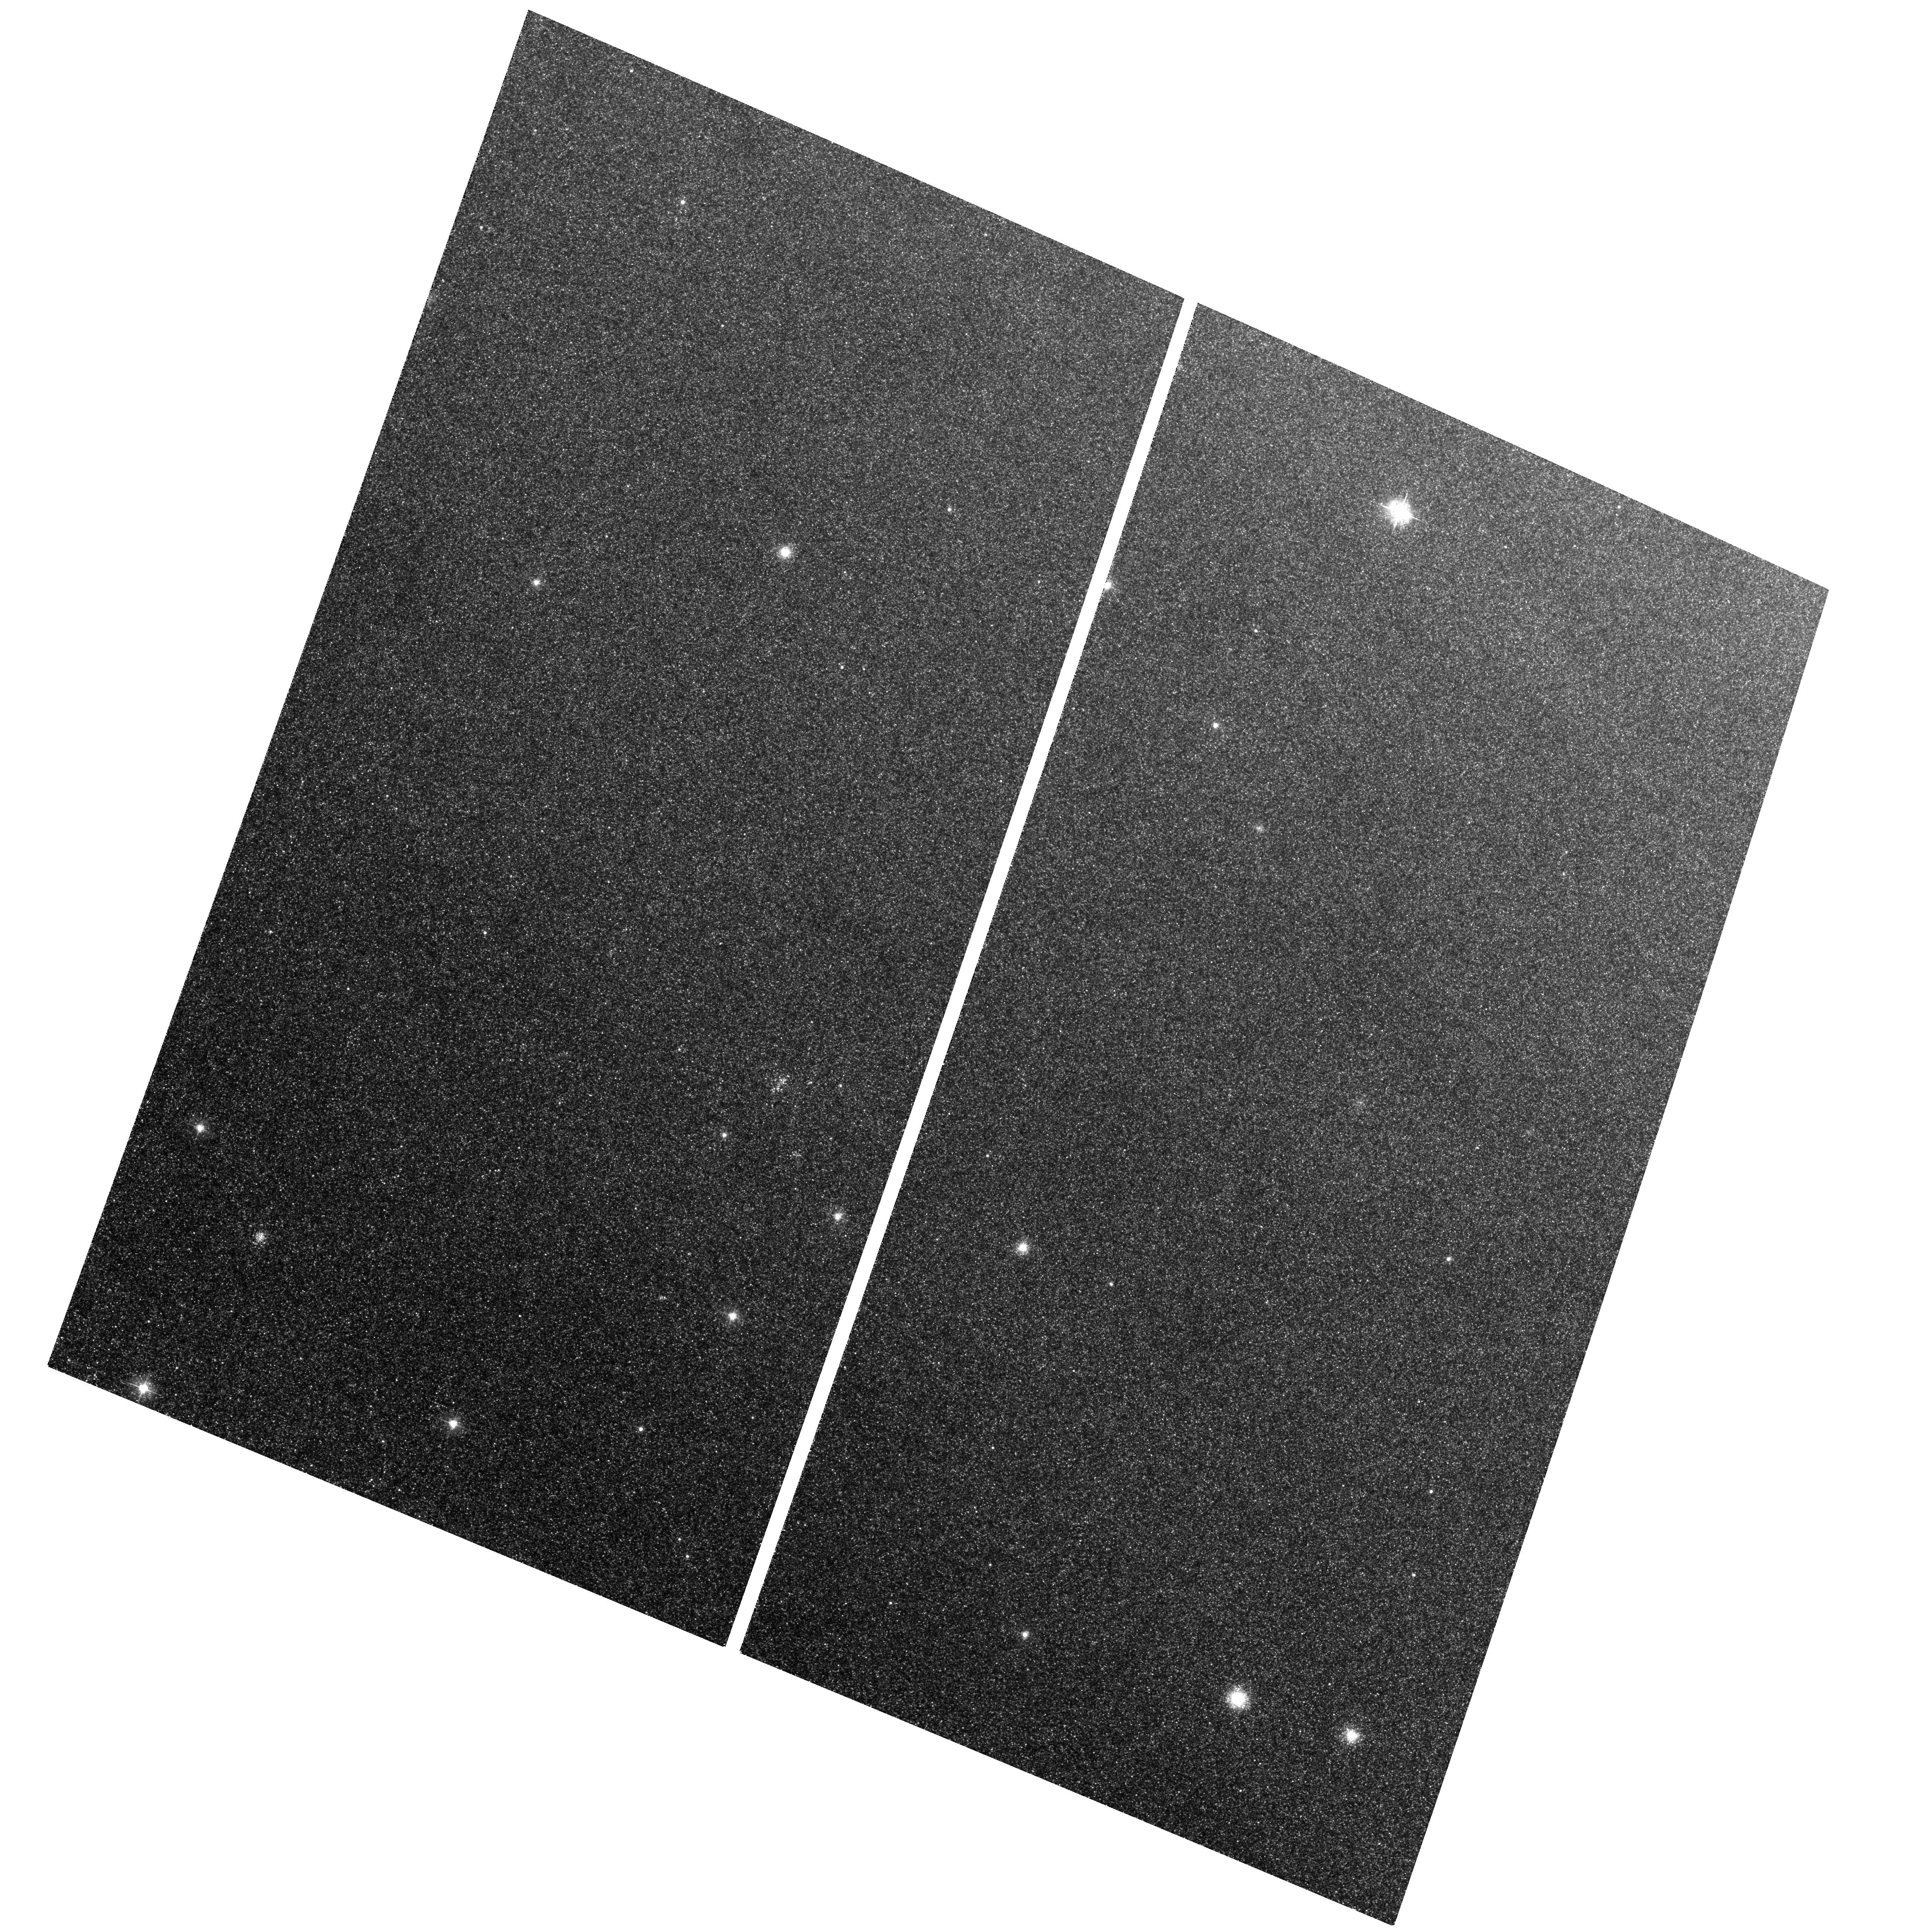
Target: M31-B01-F07-WFC
Instrument: ACS/WFC
Filter: F475W
Exposure: 29 min
Observation ID: hst_12058_10_acs_wfc_f475w_jbf310

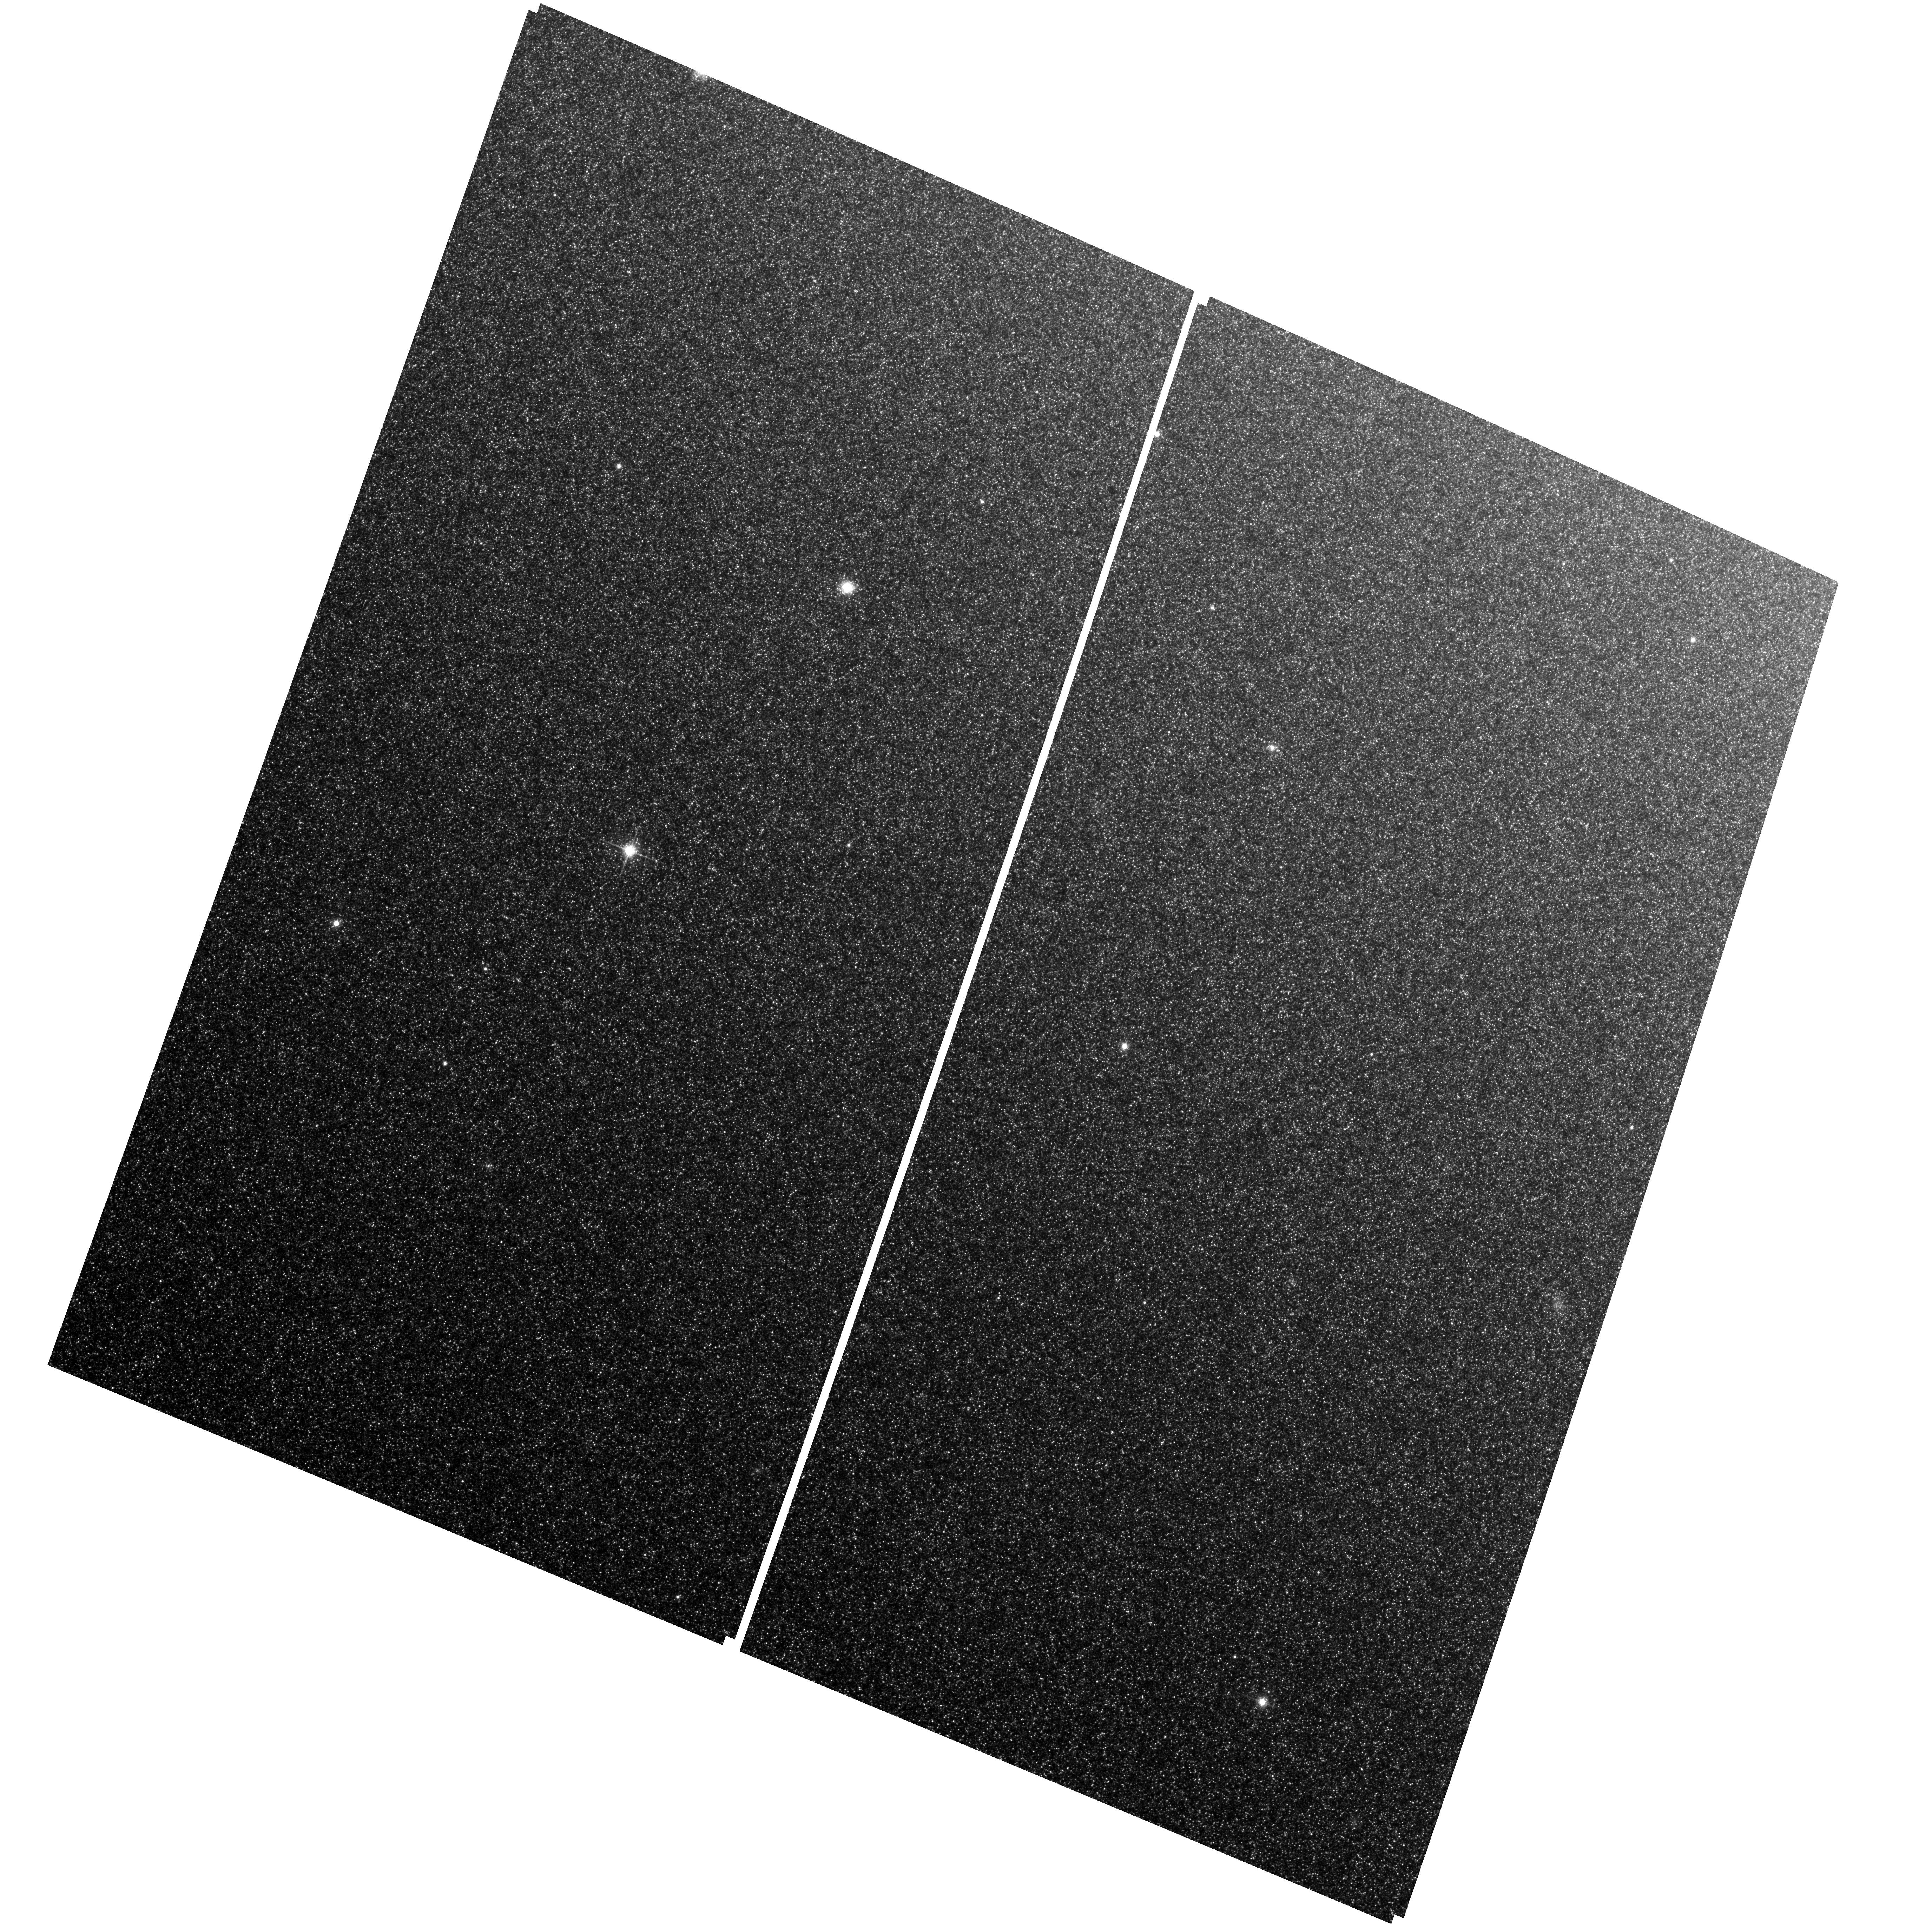
Target: M31-B01-F08-WFC
Instrument: ACS/WFC
Filter: F814W
Exposure: 25 min
Observation ID: hst_12058_11_acs_wfc_f814w_jbf311

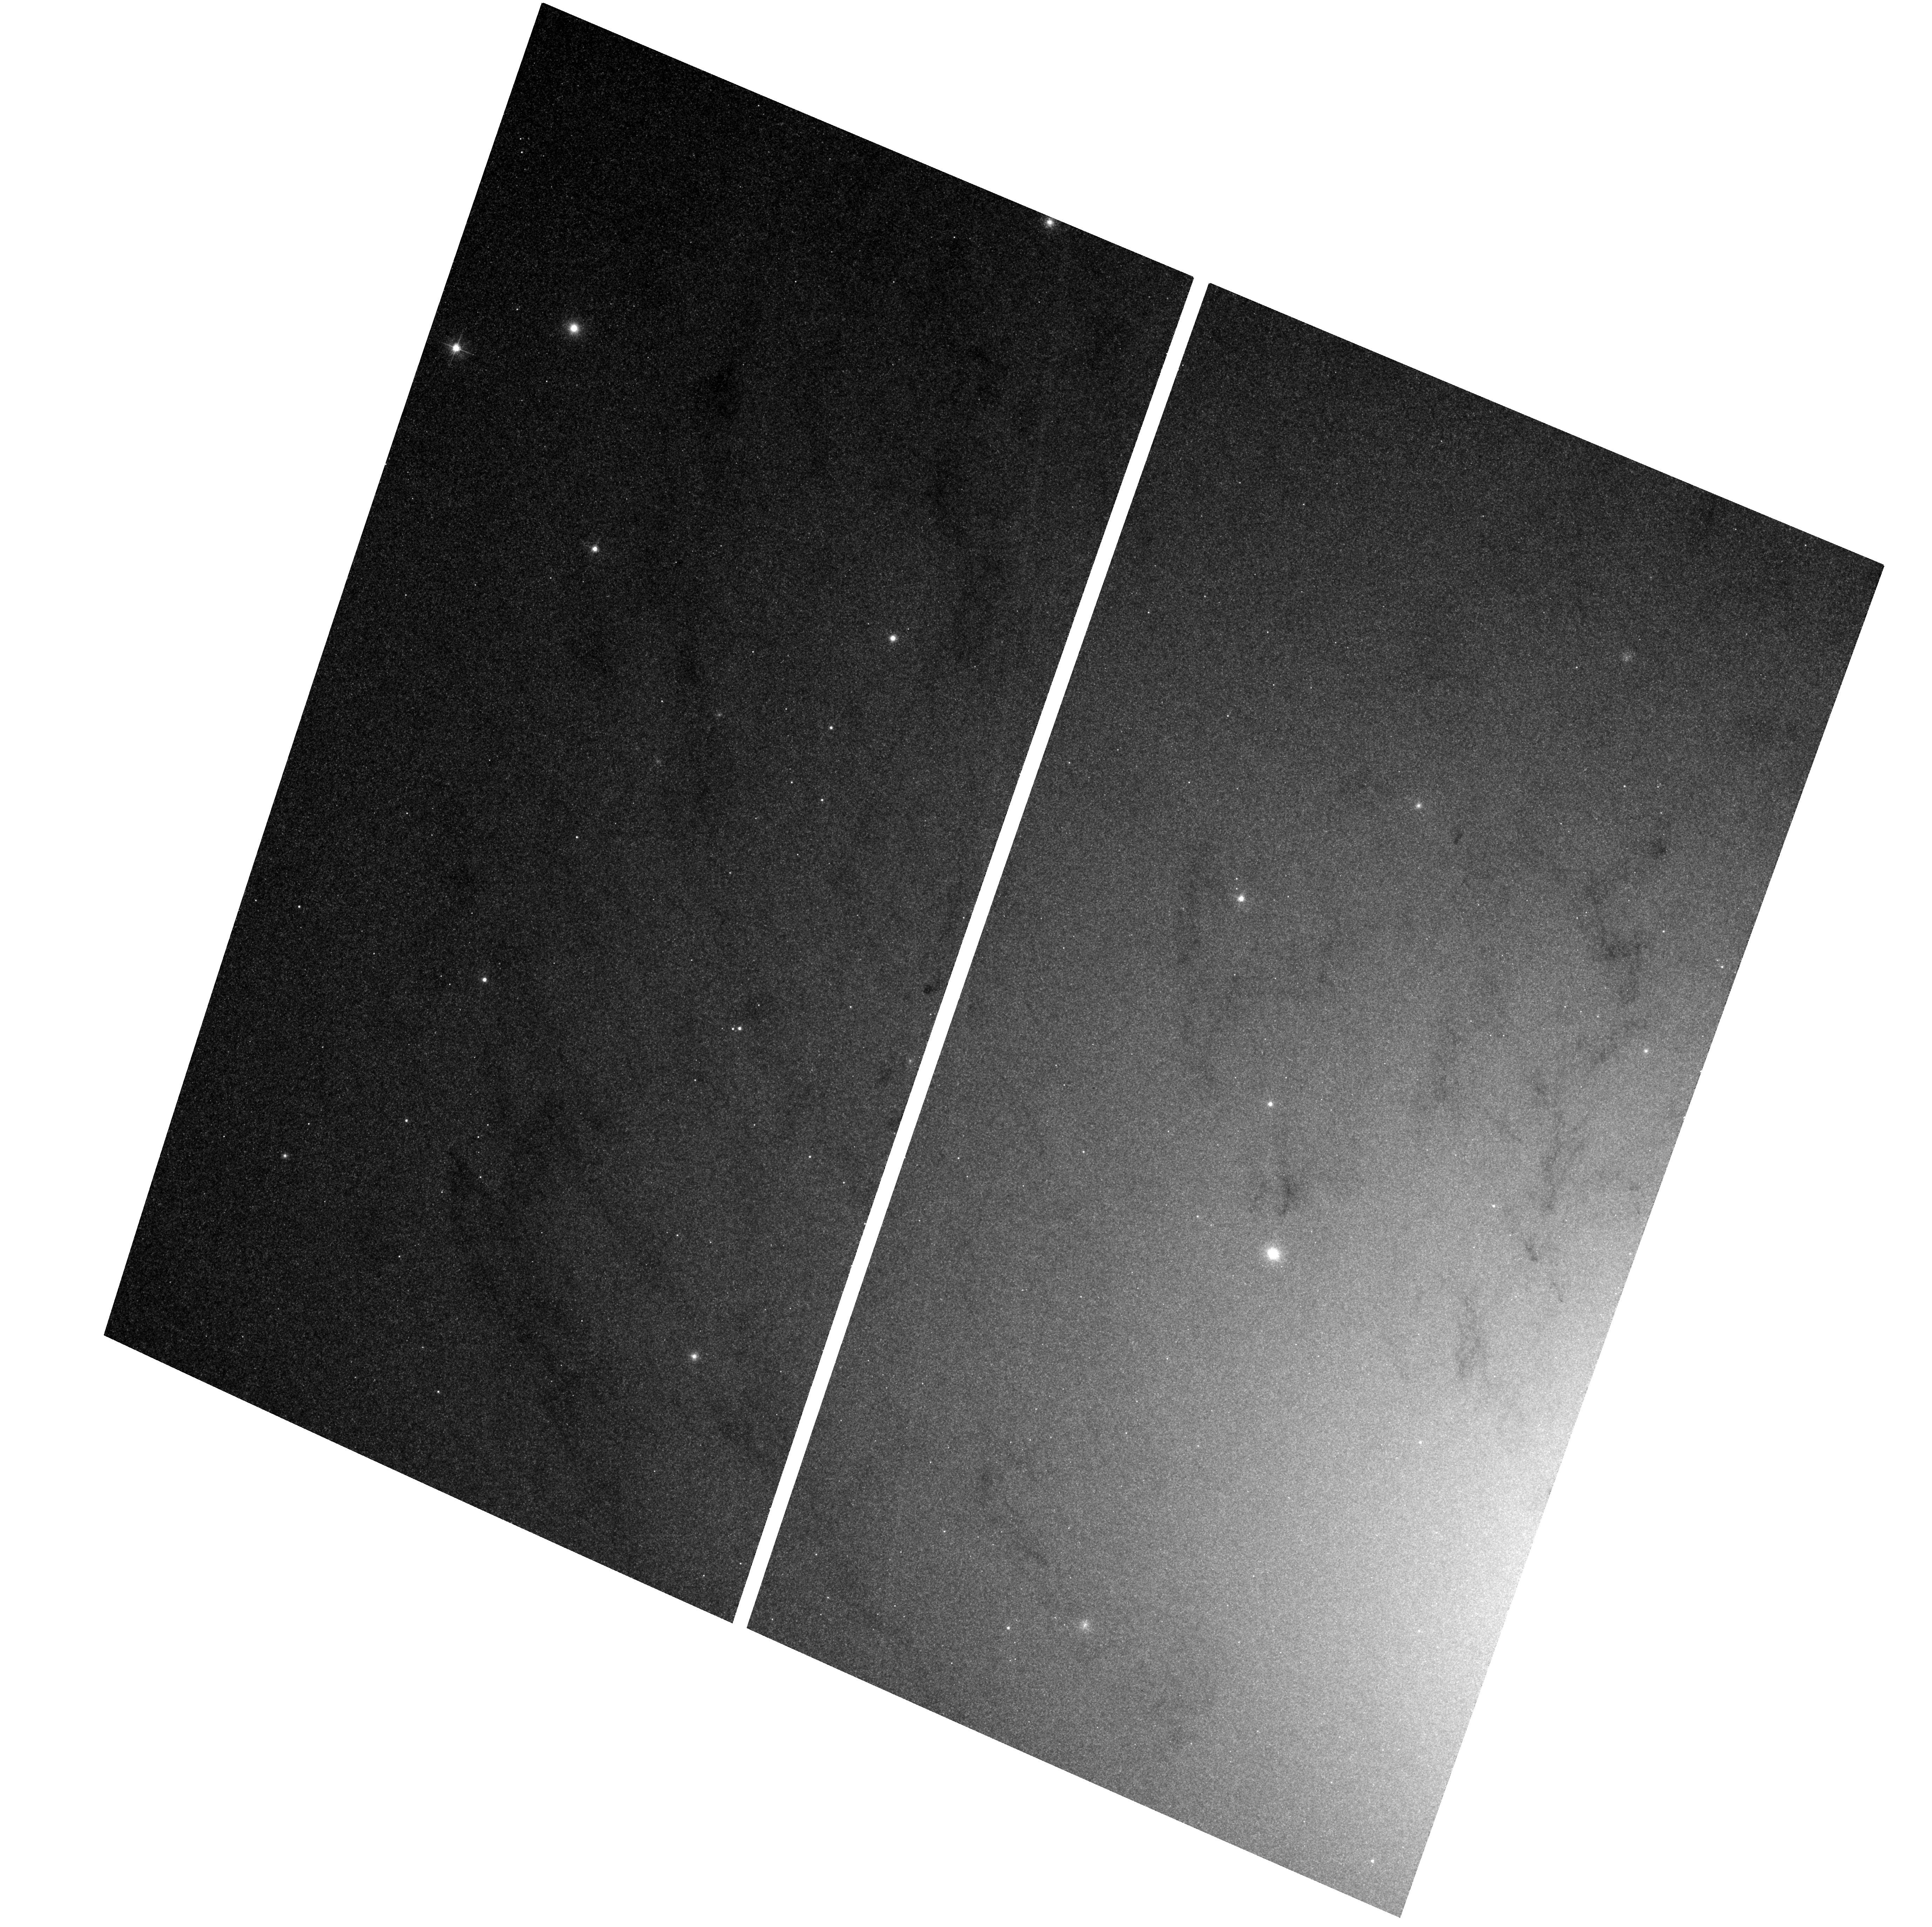
Target: M31-B01-F04-WFC
Instrument: ACS/WFC
Filter: F475W
Exposure: 32 min
Observation ID: hst_12058_01_acs_wfc_f475w_jbf301

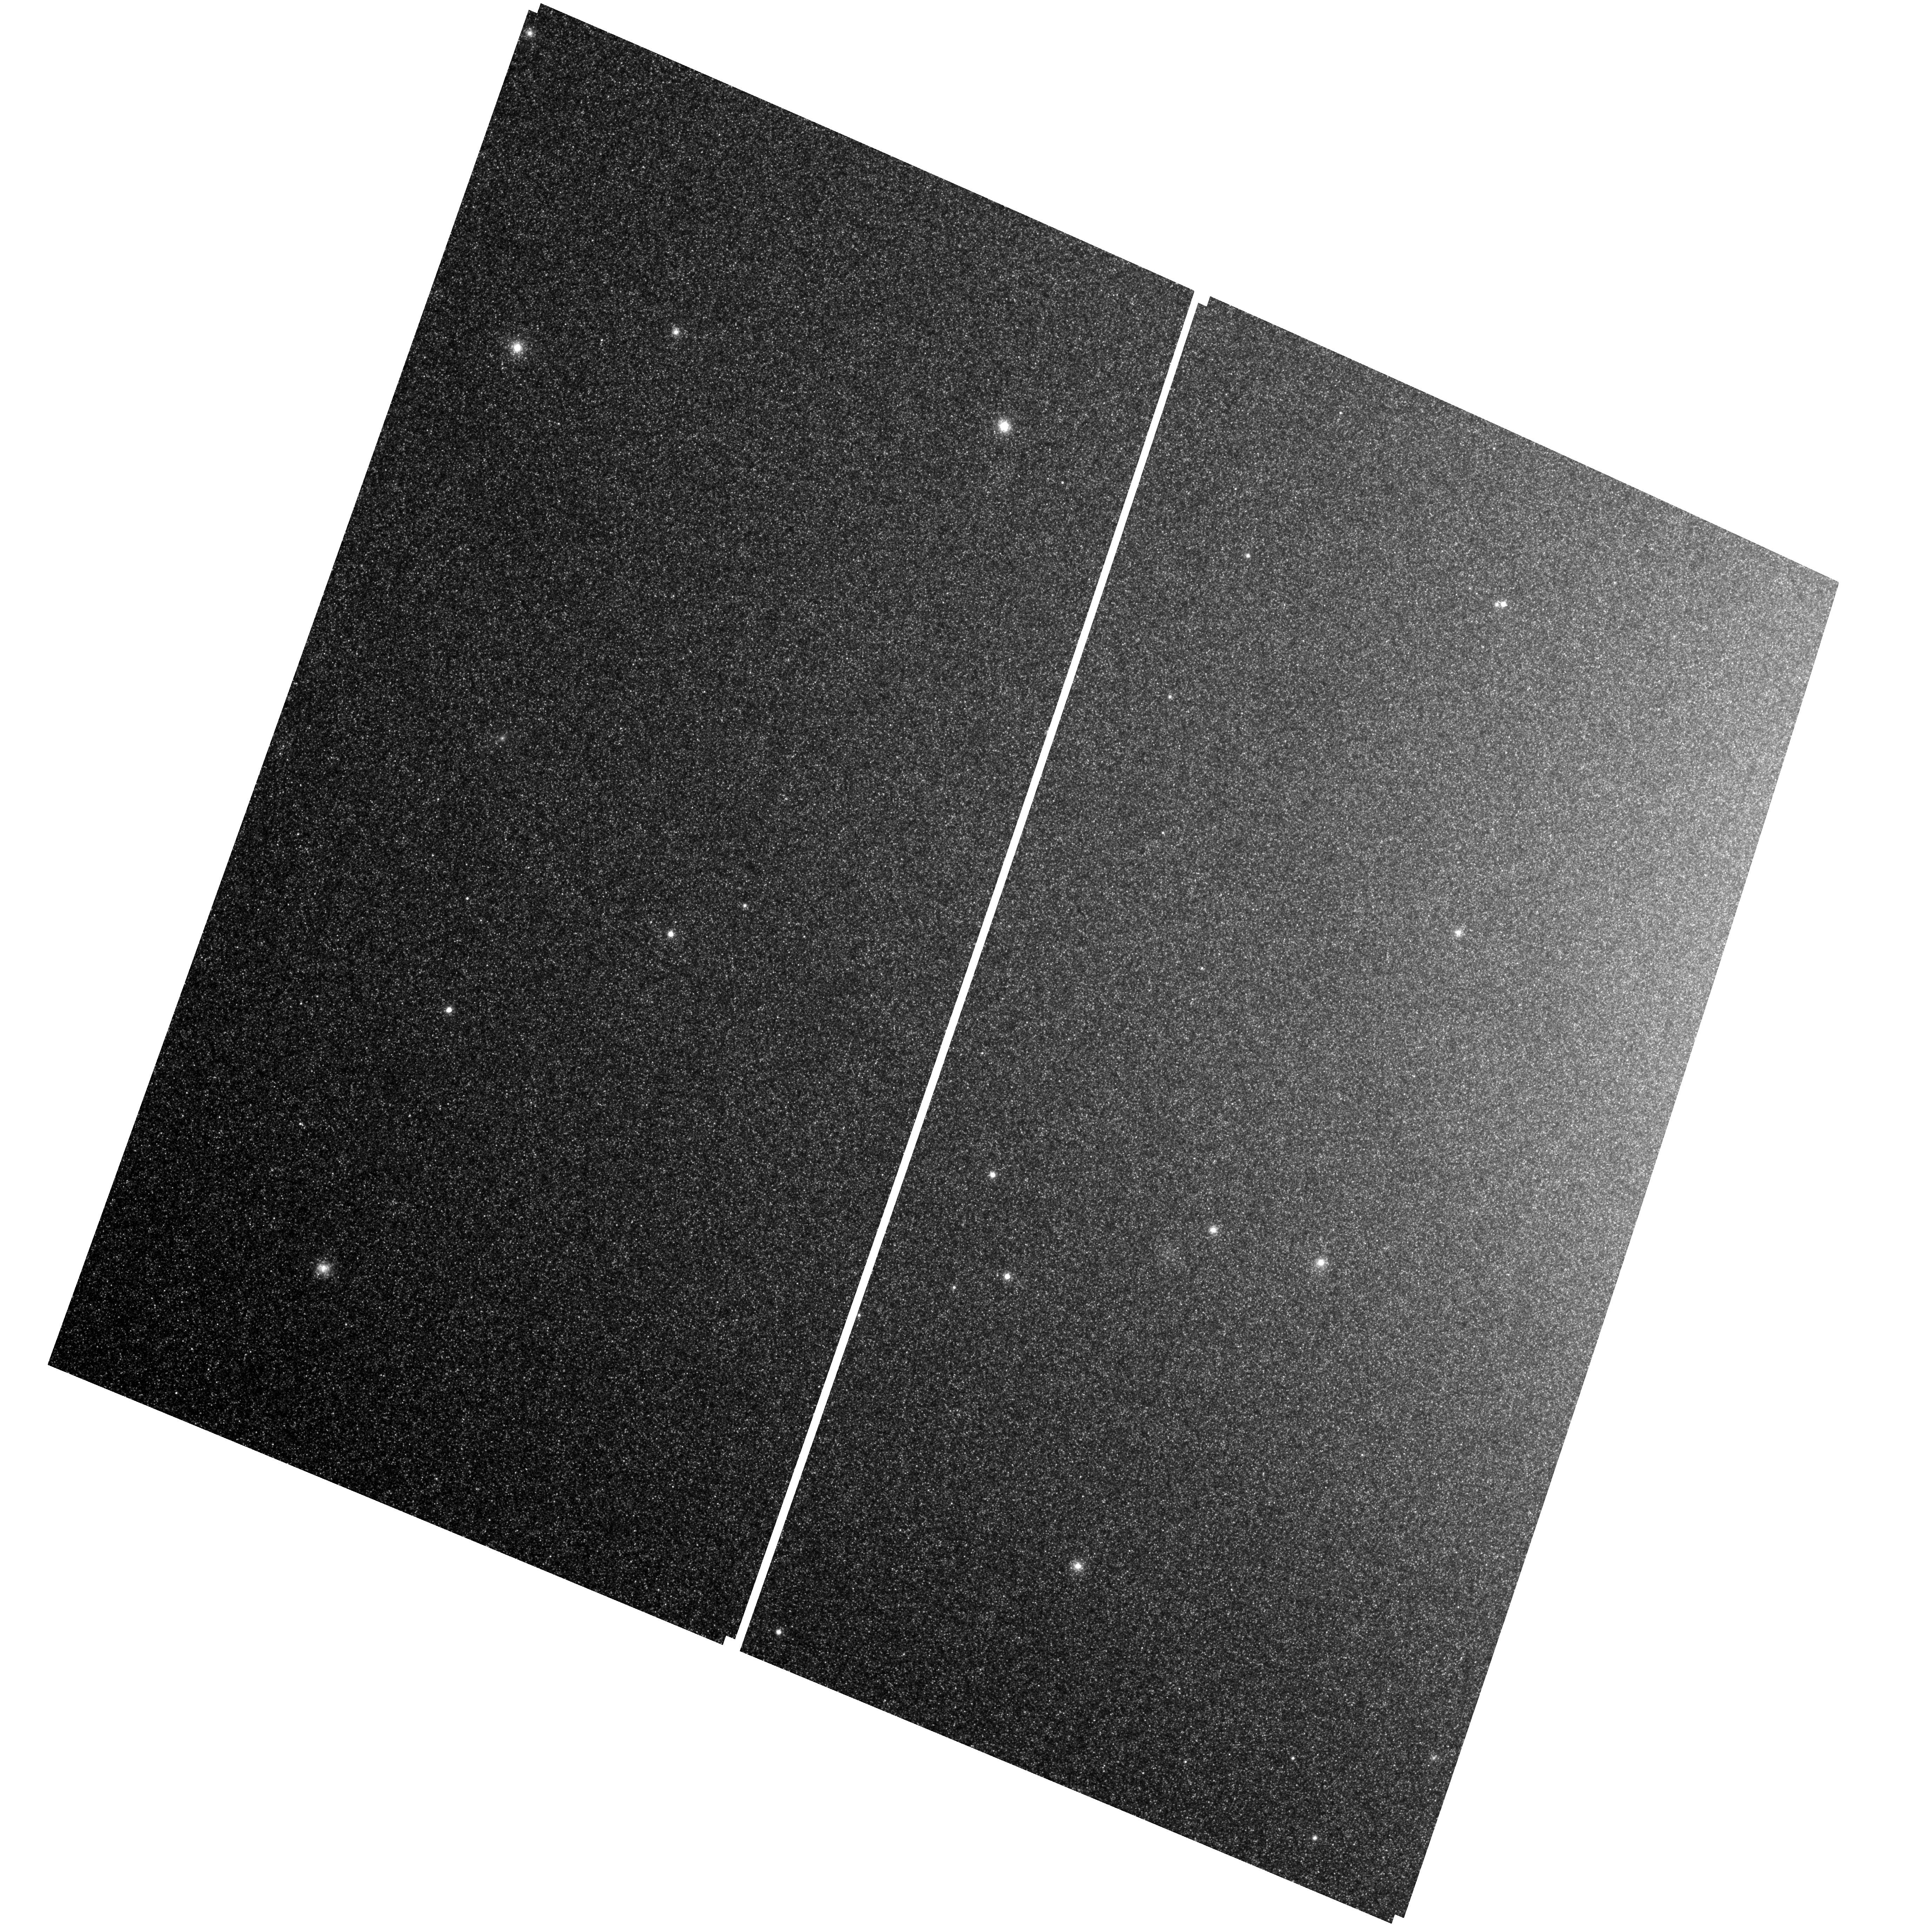
Target: M31-B01-F03-WFC
Instrument: ACS/WFC
Filter: F814W
Exposure: 25 min
Observation ID: hst_12058_06_acs_wfc_f814w_jbf306

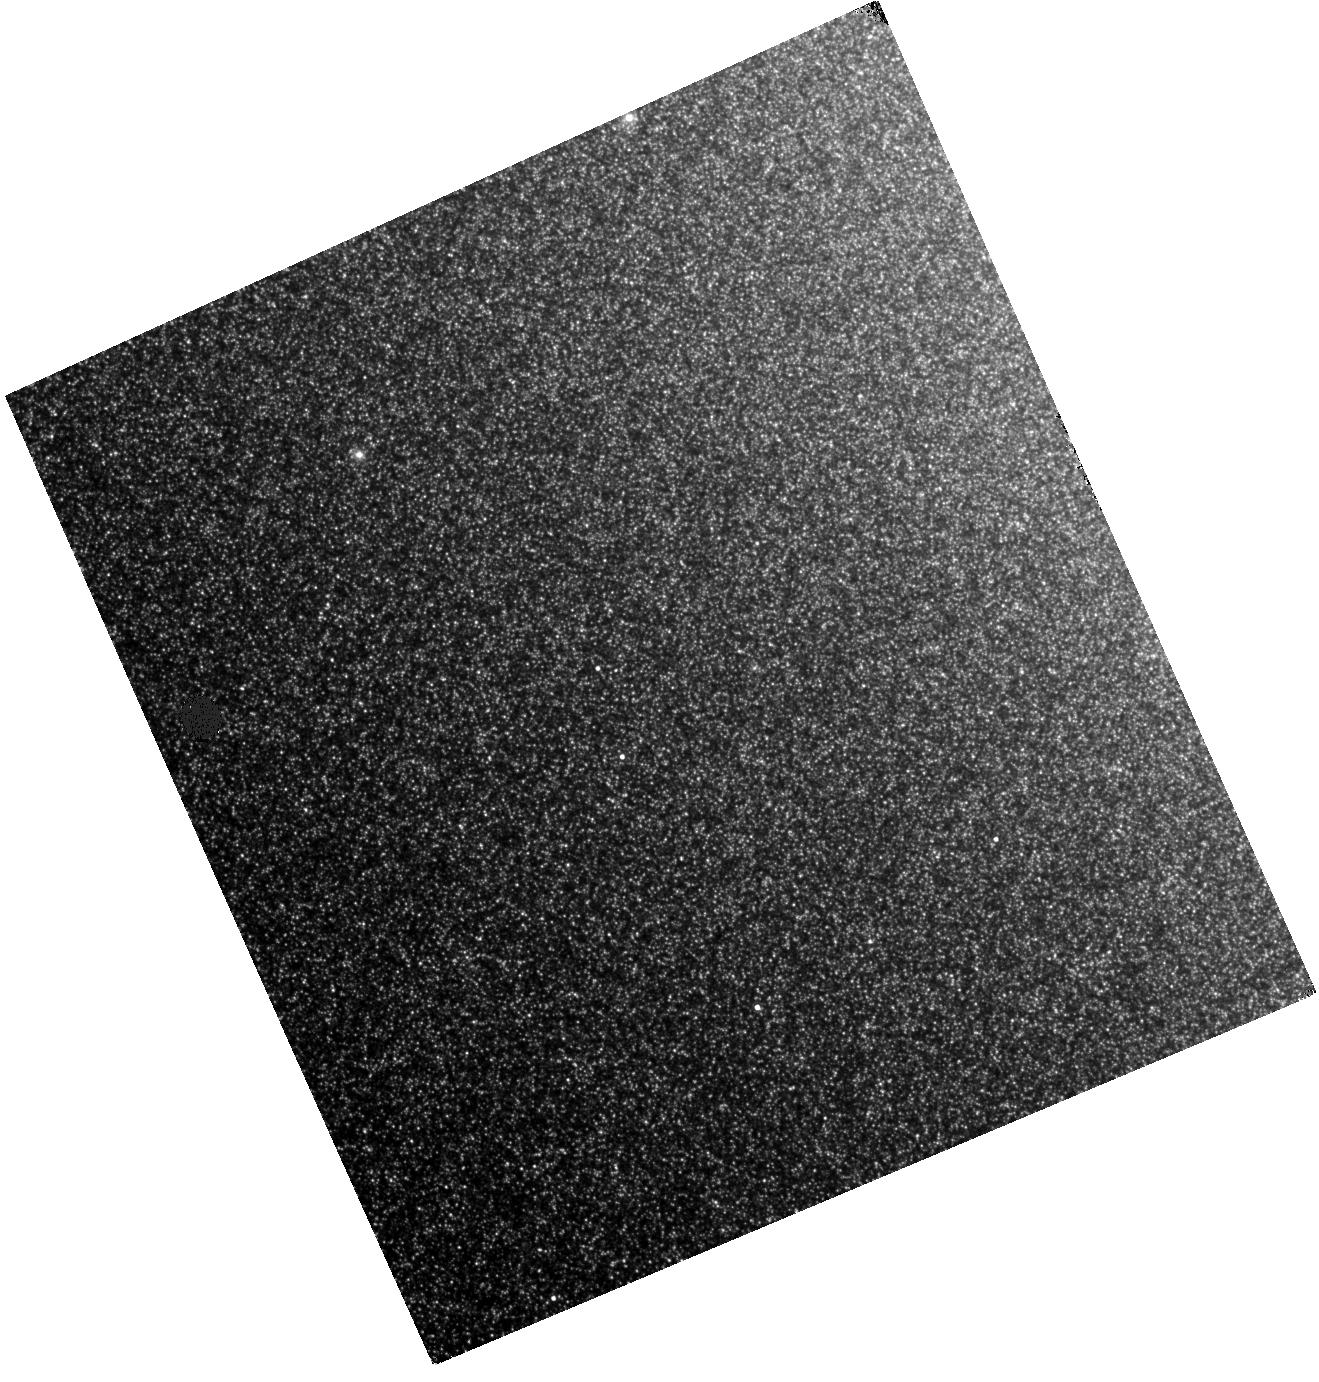
Target: M31-B01-F09-IR
Instrument: WFC3/IR
Filter: F160W
Exposure: 28 min
Observation ID: hst_12058_09_wfc3_ir_f160w_ibf309

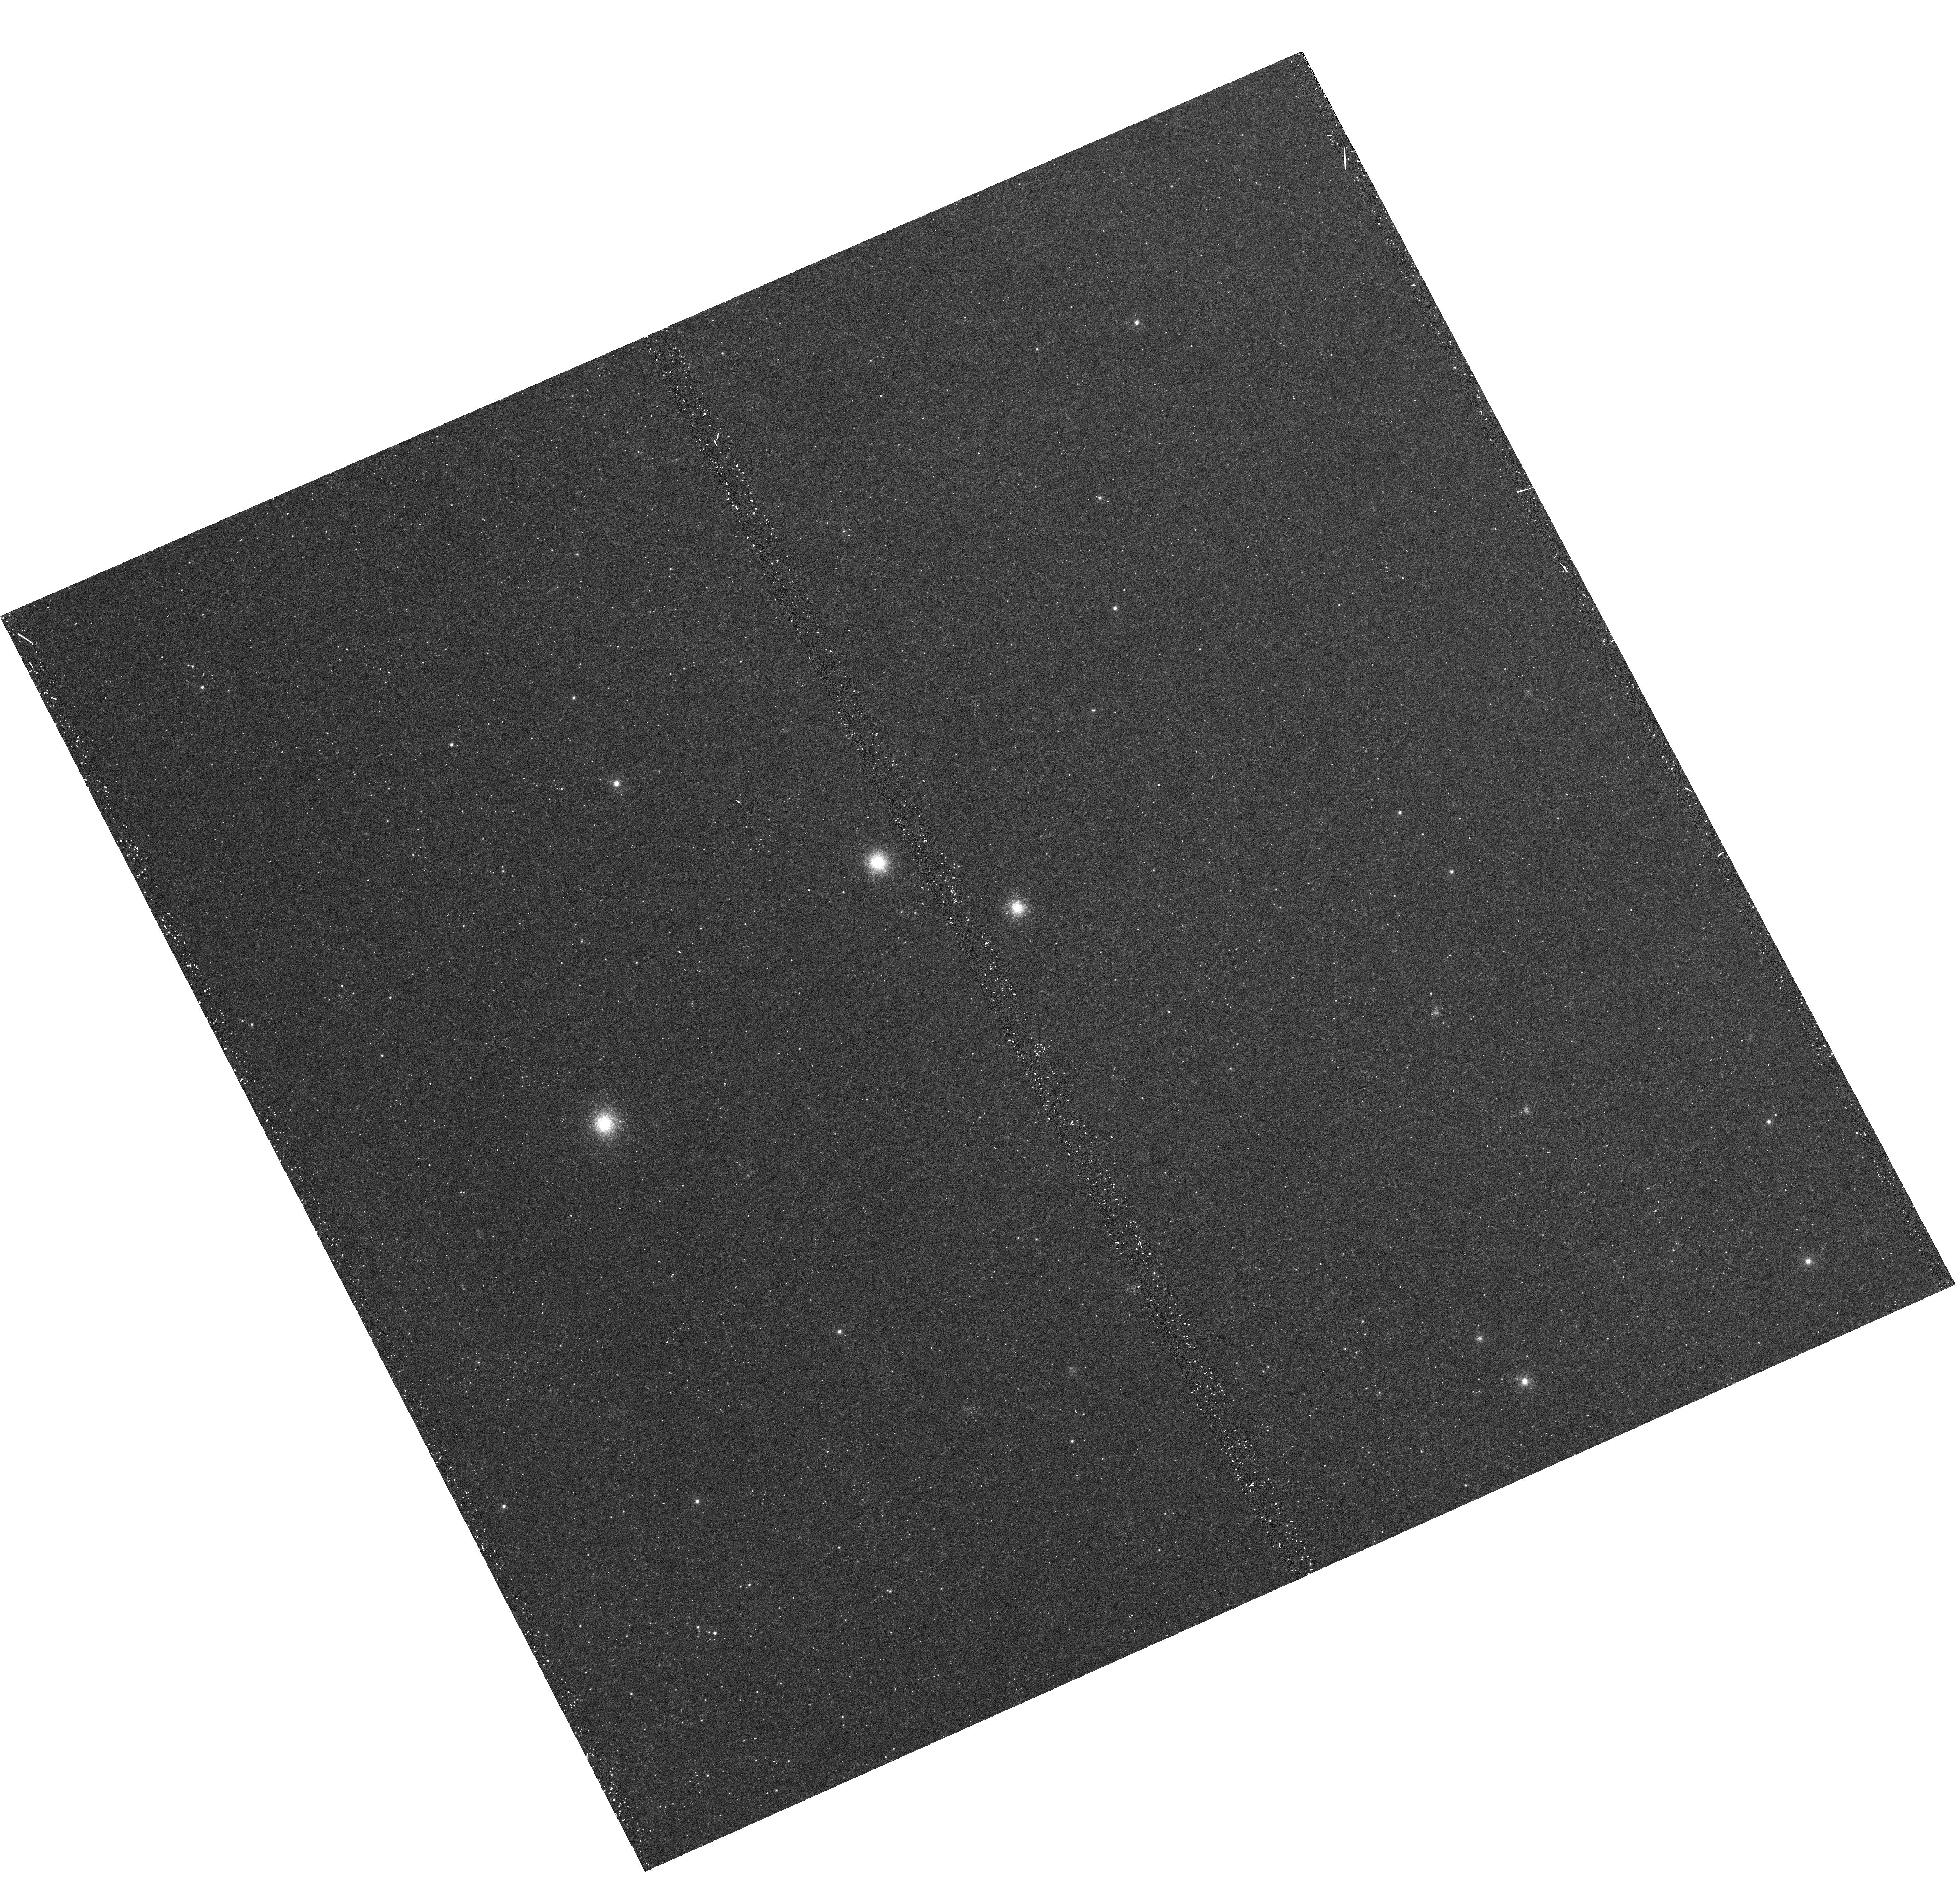
Target: M31-B01-F13-UVIS
Instrument: WFC3/UVIS
Filter: F336W
Exposure: 22 min
Observation ID: hst_12058_13_wfc3_uvis_f336w_ibf313

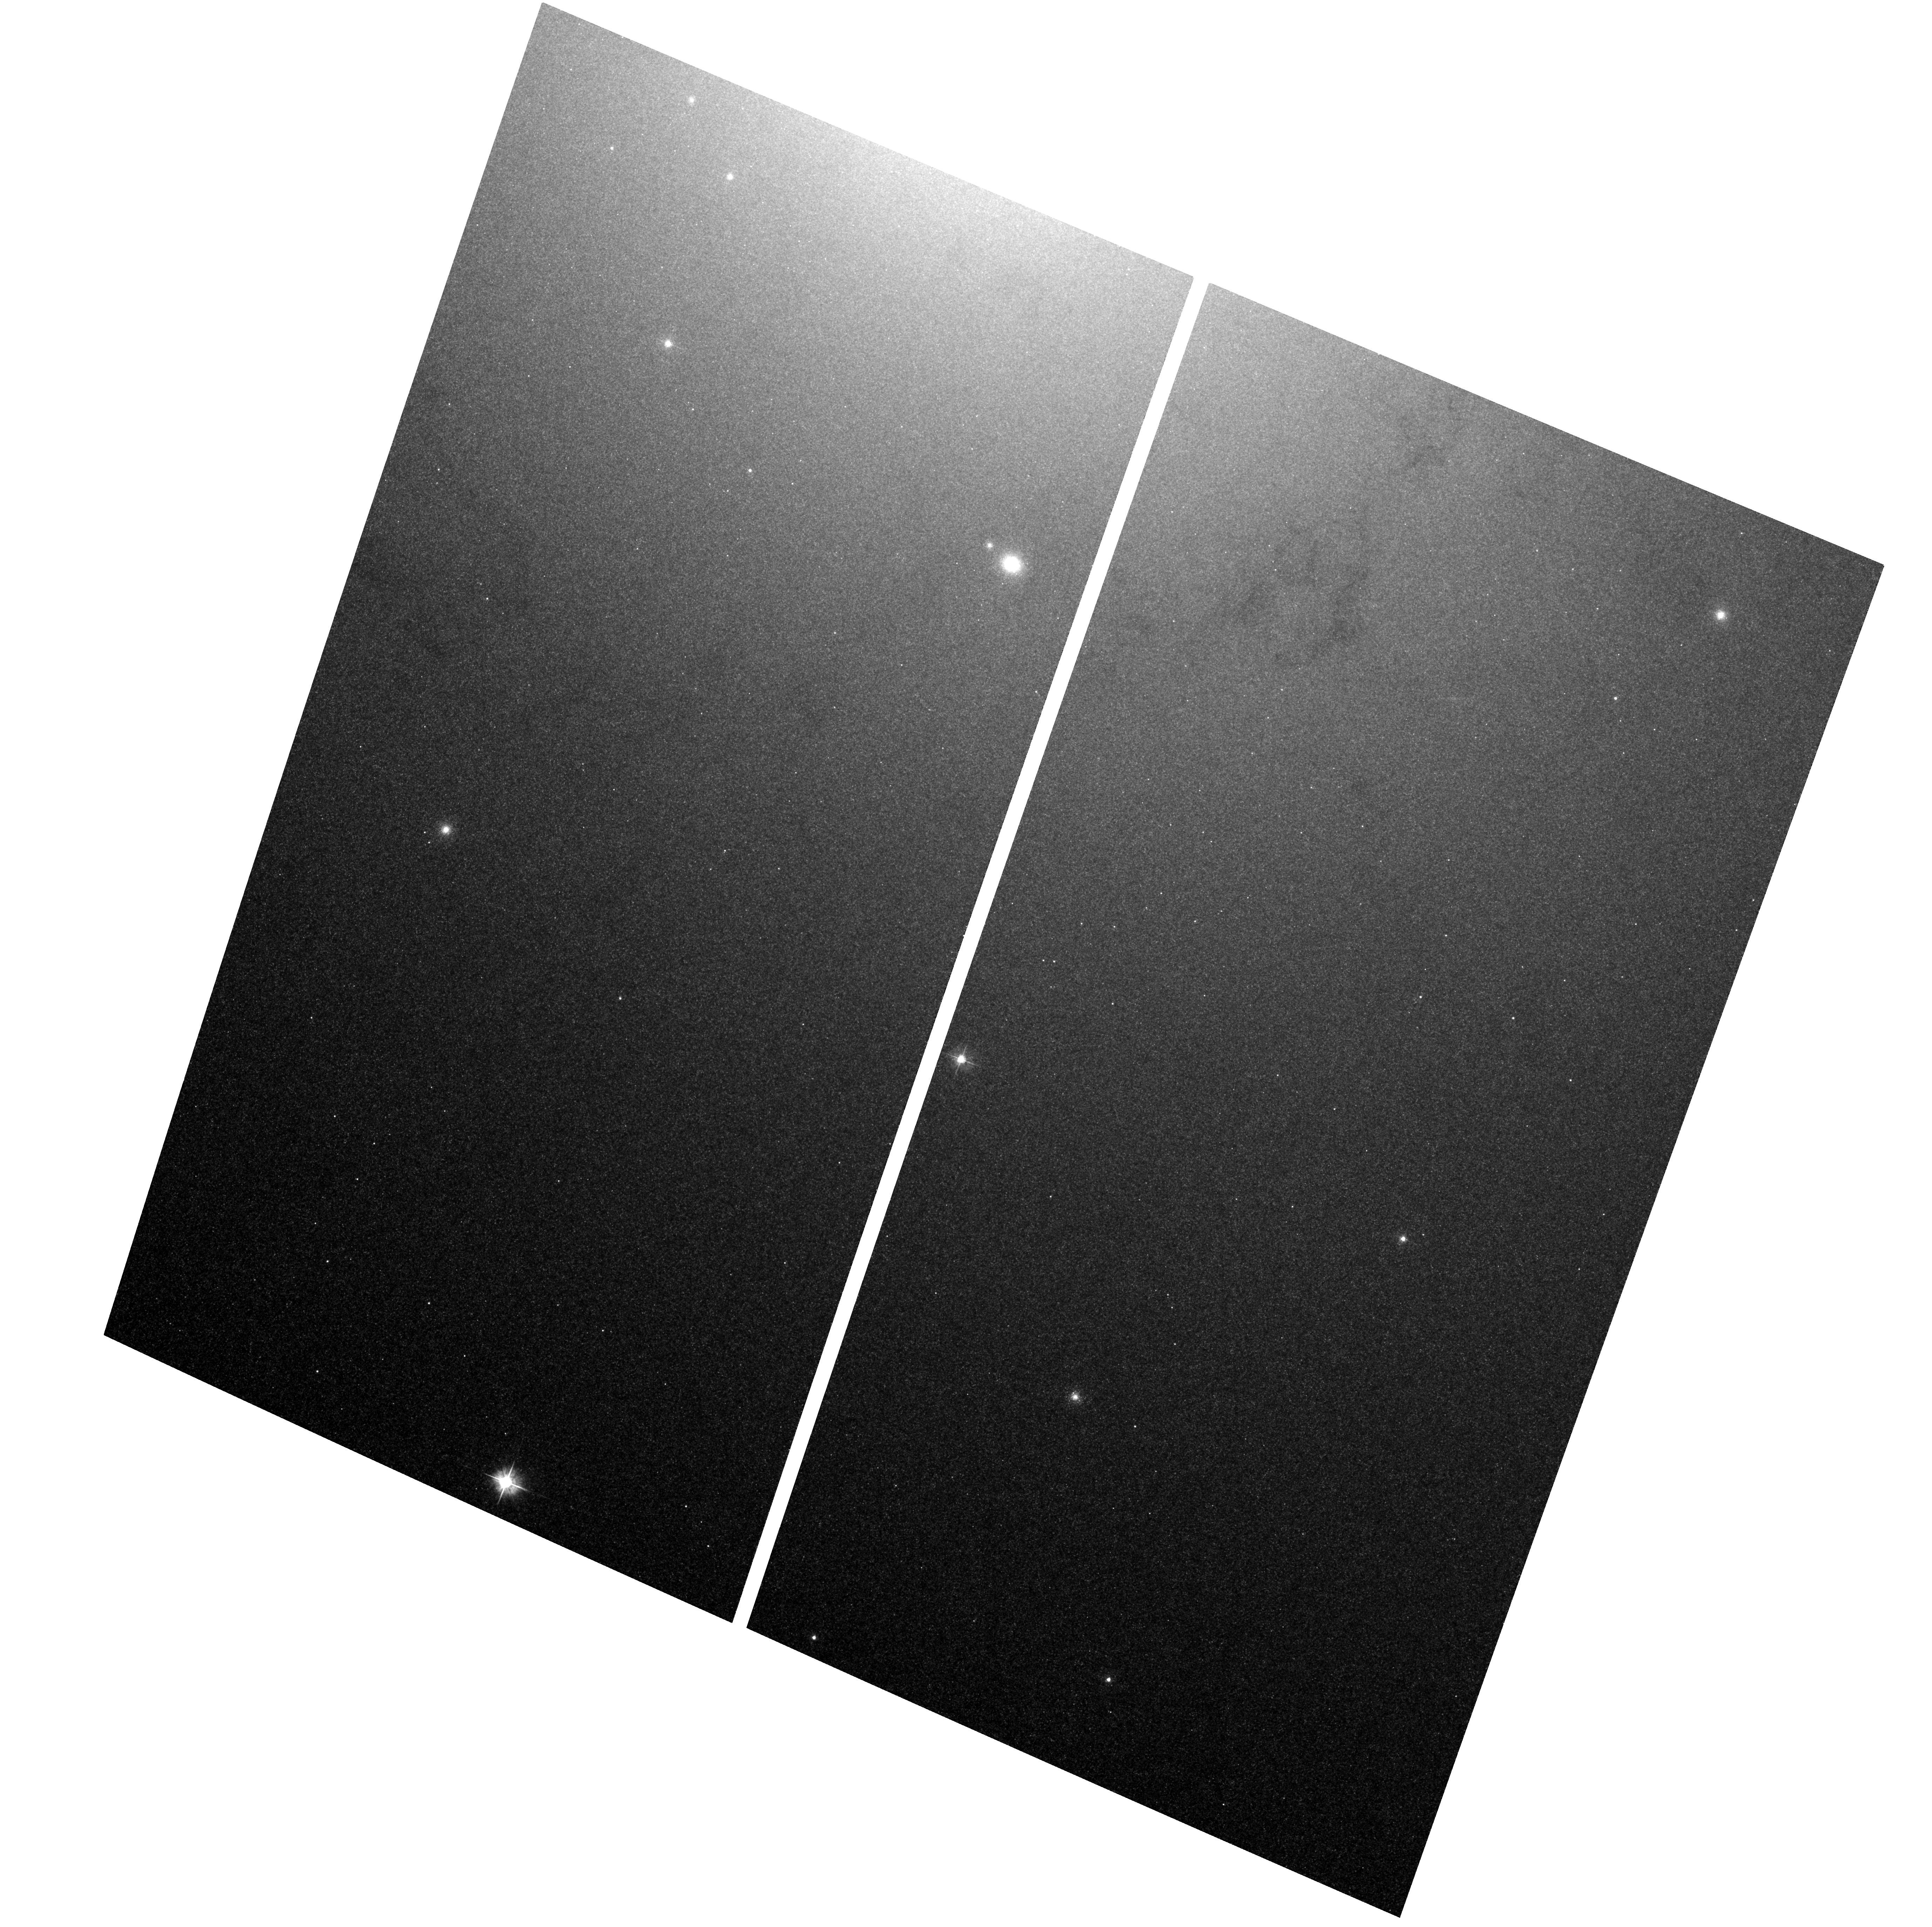
Target: M31-B01-F16-WFC
Instrument: ACS/WFC
Filter: F475W
Exposure: 32 min
Observation ID: hst_12058_13_acs_wfc_f475w_jbf313

A Panchromatic Hubble Andromeda Treasury - I (PI: Dalcanton, Julianne)

We propose to image the north east quadrant of M31 to deep limits in the UV, optical, and near-IR. HST imaging should resolve the galaxy into more than 100 million stars, all with common distances and foreground extinctions. UV through NIR stellar photometry (F275W, F336W with WFC3/UVIS, F475W and F814W with ACS/WFC, and F110W and F160W with WFC3/NIR) will provide effective temperatures for a wide range of spectral types, while simultaneously mapping M31's extinction. Our central science drivers are to: understand high-mass variations in the stellar IMF as a function of SFR intensity and metallicity; capture the spatially-resolved star formation history of M31; study a vast sample of stellar clusters with a range of ages and metallicities. These are central to understanding stellar evolution and clustered star formation; constraining ISM energetics; and understanding the counterparts and environments of transient objects (novae, SNe, variable stars, x-ray sources, etc.). As its legacy, this survey adds M31 to the Milky Way and Magellanic Clouds as a fundamental calibrator of stellar evolution and star-formation processes for understanding the stellar populations of distant galaxies. Effective exposure times are 977s in F275W, 1368s in F336W, 4040s in F475W, 4042s in F814W, 699s in F110W, and 1796s in F160W, including short exposures to avoid saturation of bright sources. These depths will produce photon-limited images in the UV. Images will be crowding-limited in the optical and NIR, but will reach below the red clump at all radii. The images will reach the Nyquist sampling limit in F160W, F475W, and F814W.